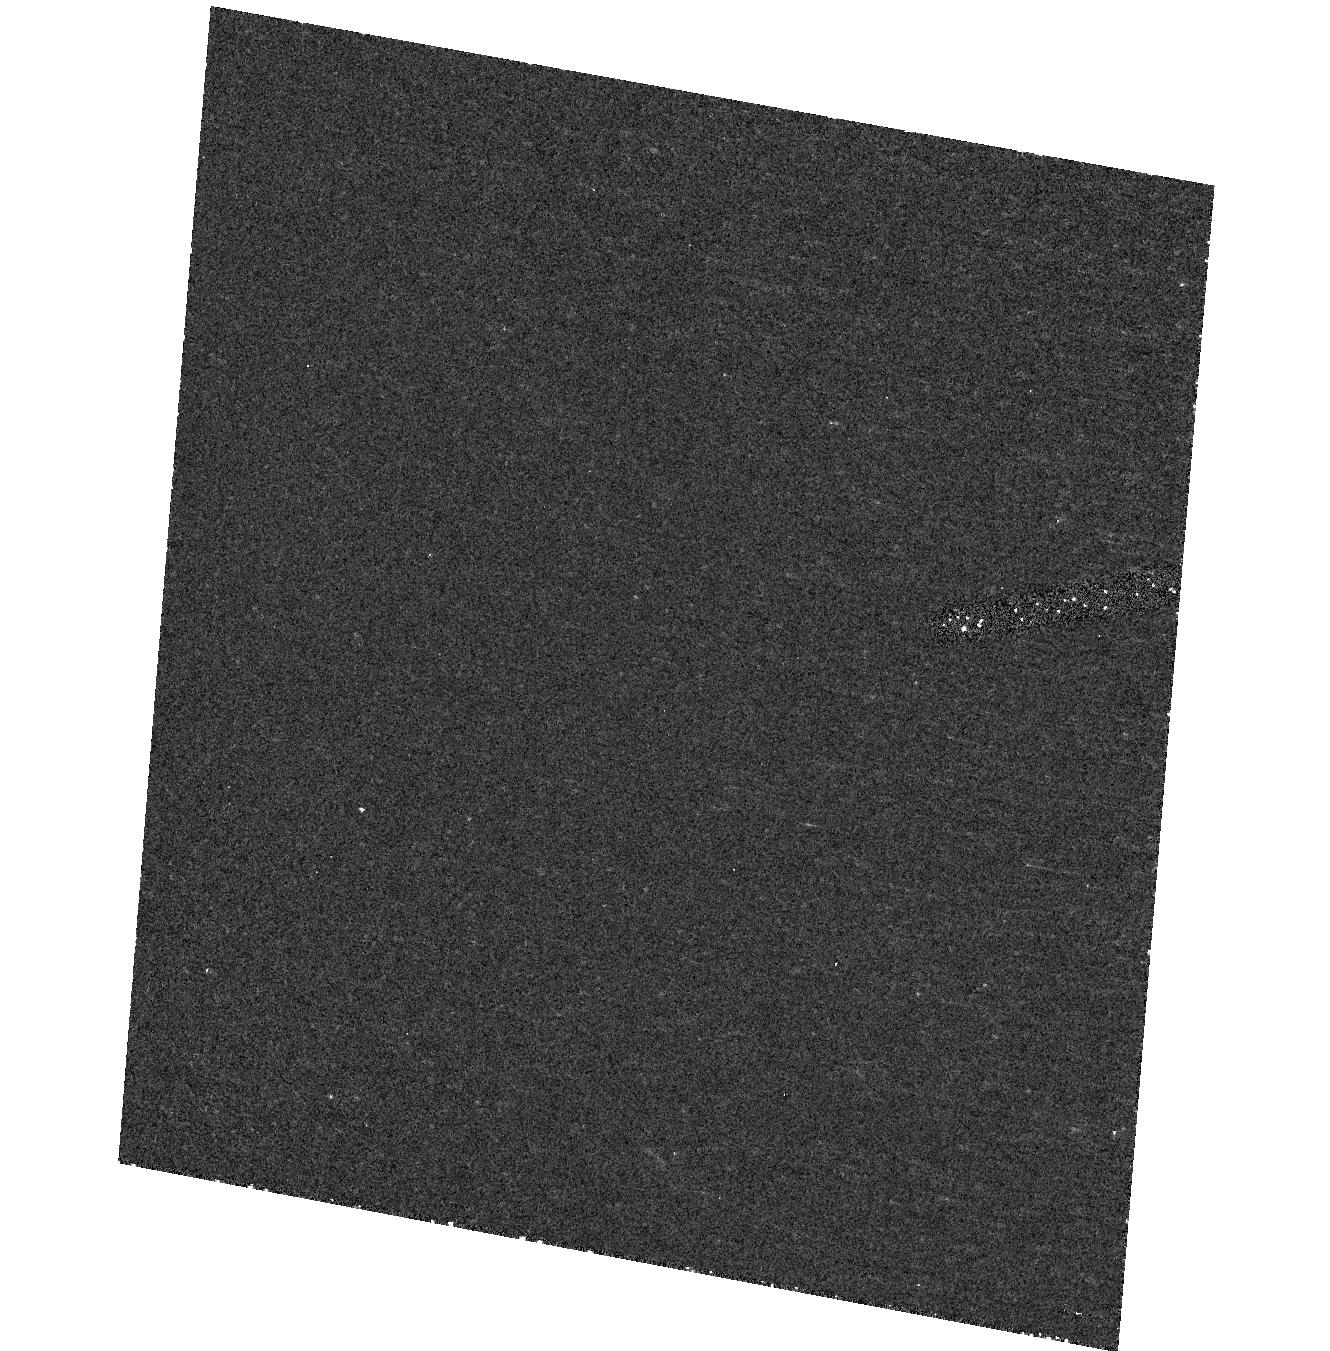
Target: field at RA 149.409°, Dec 55.383°. Instrument: ACS/HRC. Filter: F250W. Exposure: 37 min. Observation ID: hst_10004_02_acs_hrc_f250w_j8v302

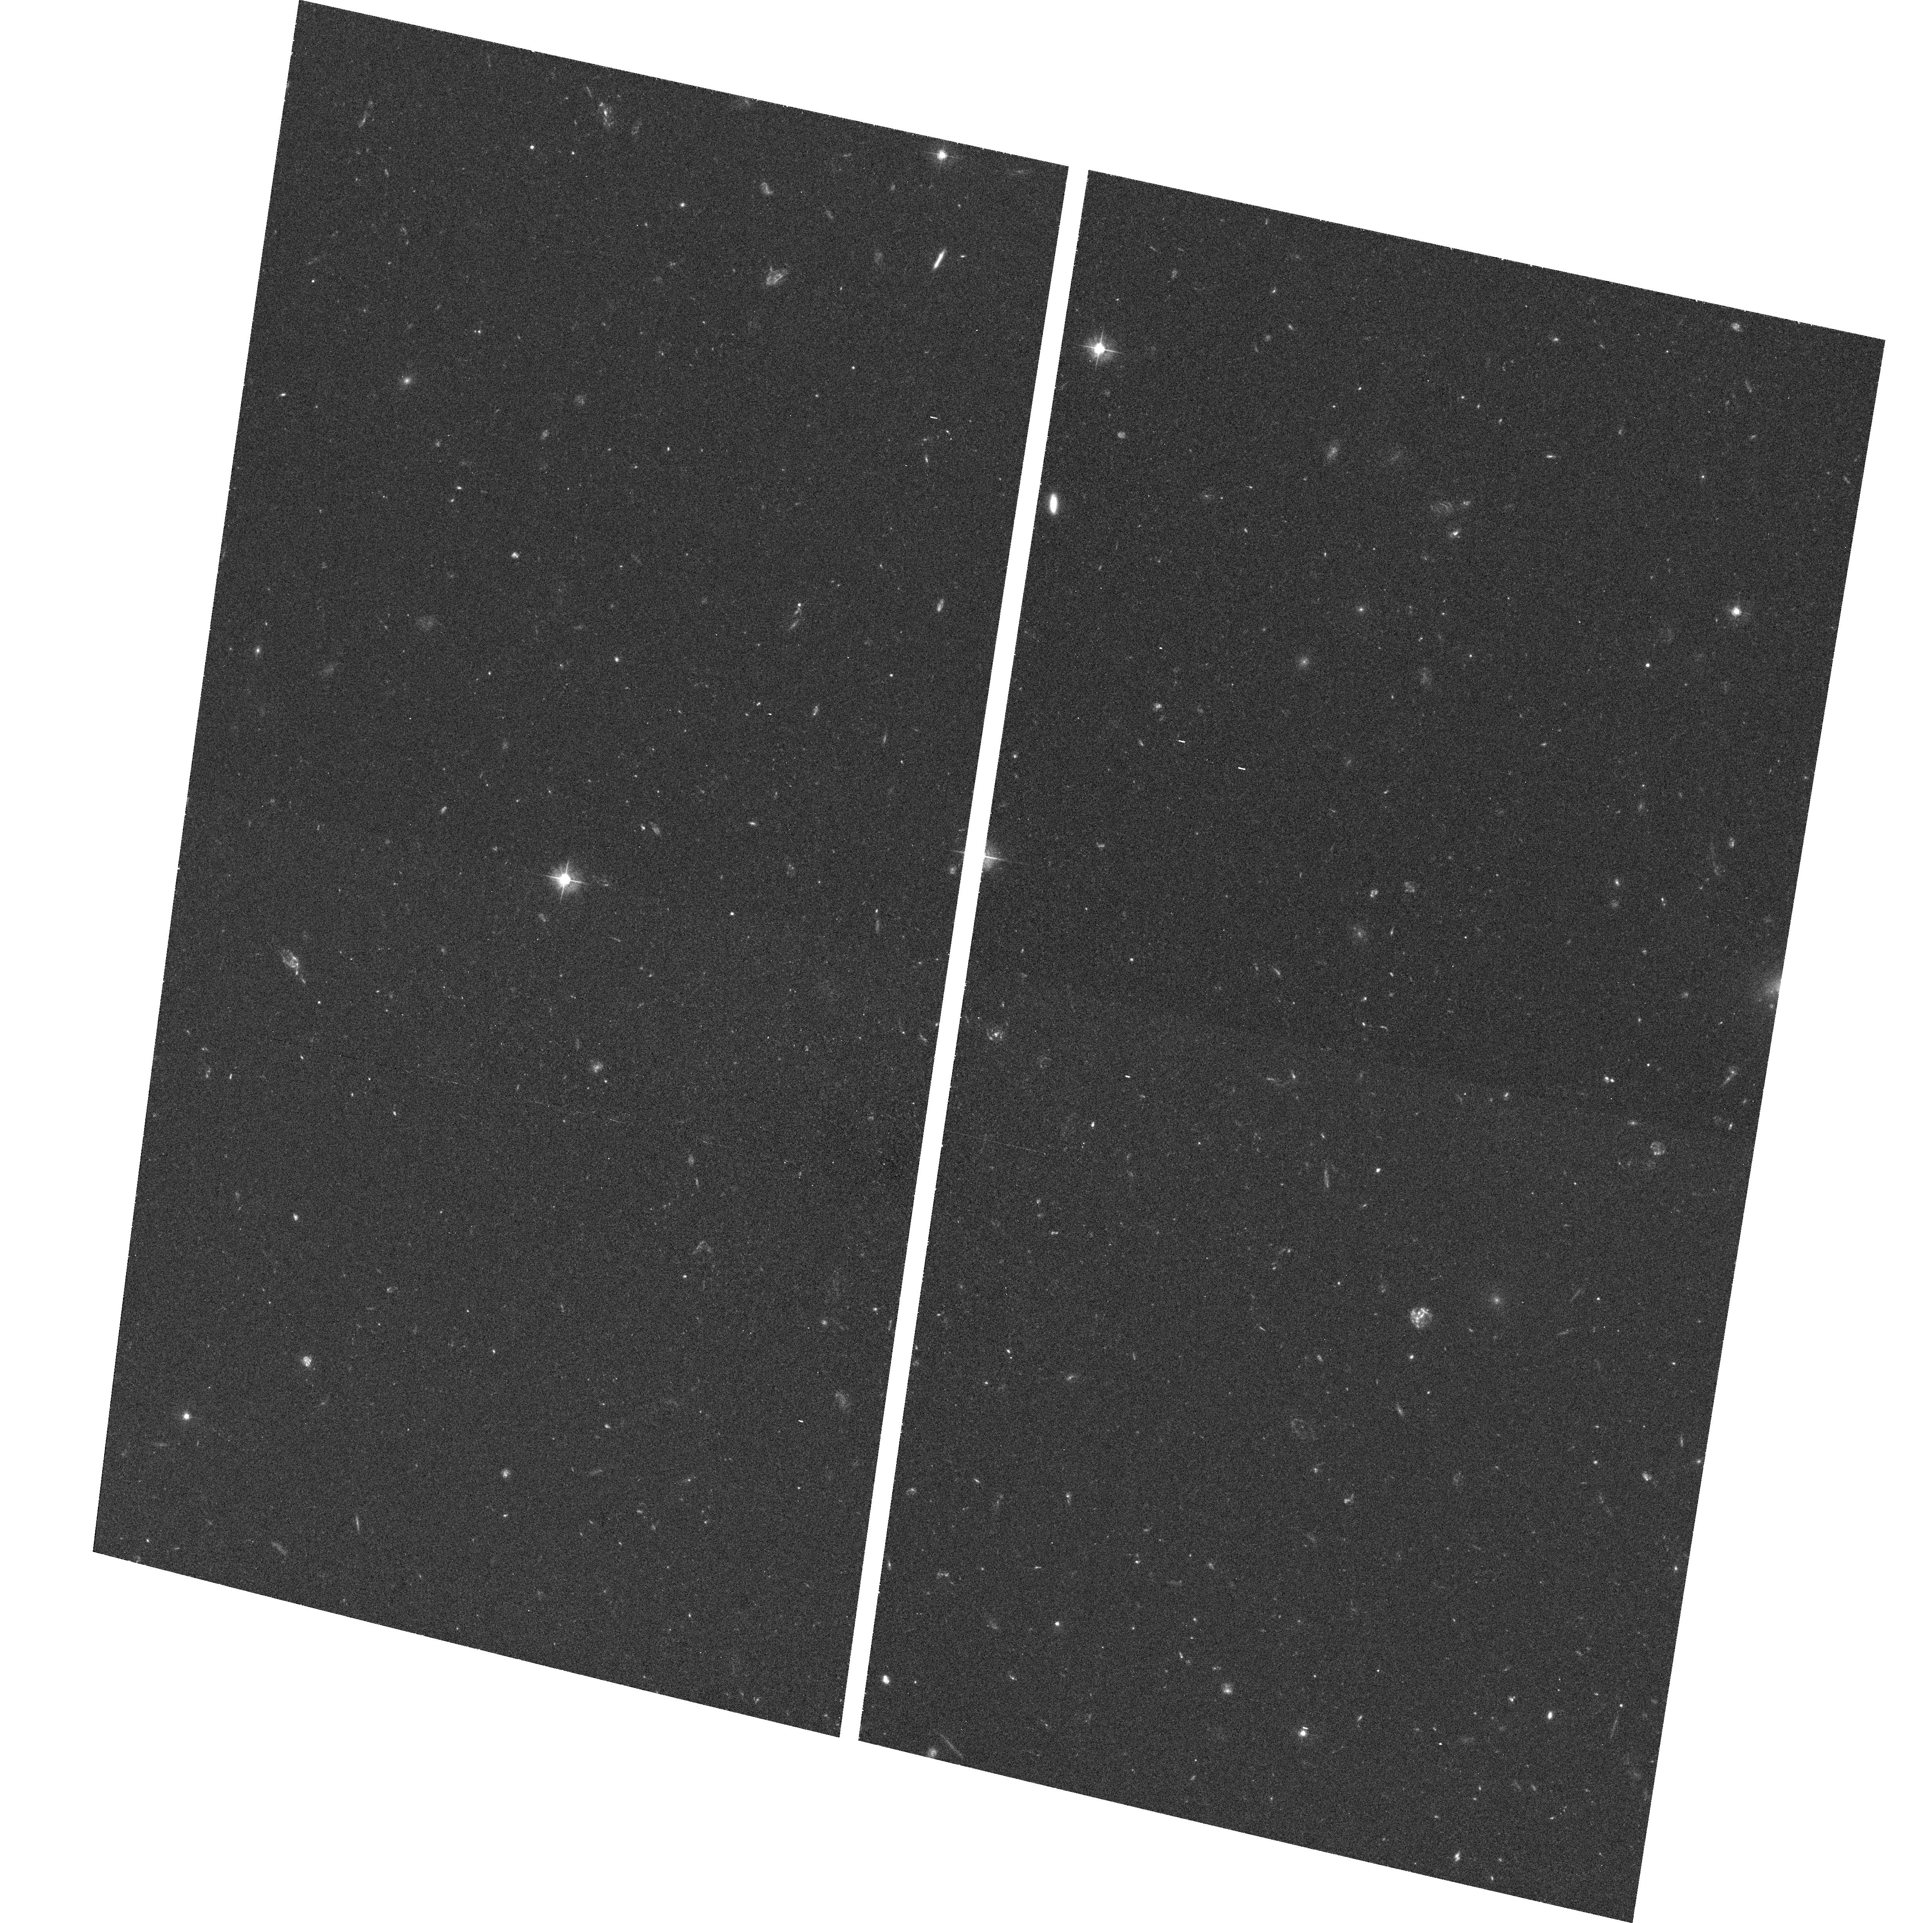
Target: 0954+556. Instrument: ACS/WFC. Filter: F475W. Exposure: 44 min. Observation ID: hst_10004_02_acs_wfc_f475w_j8v302

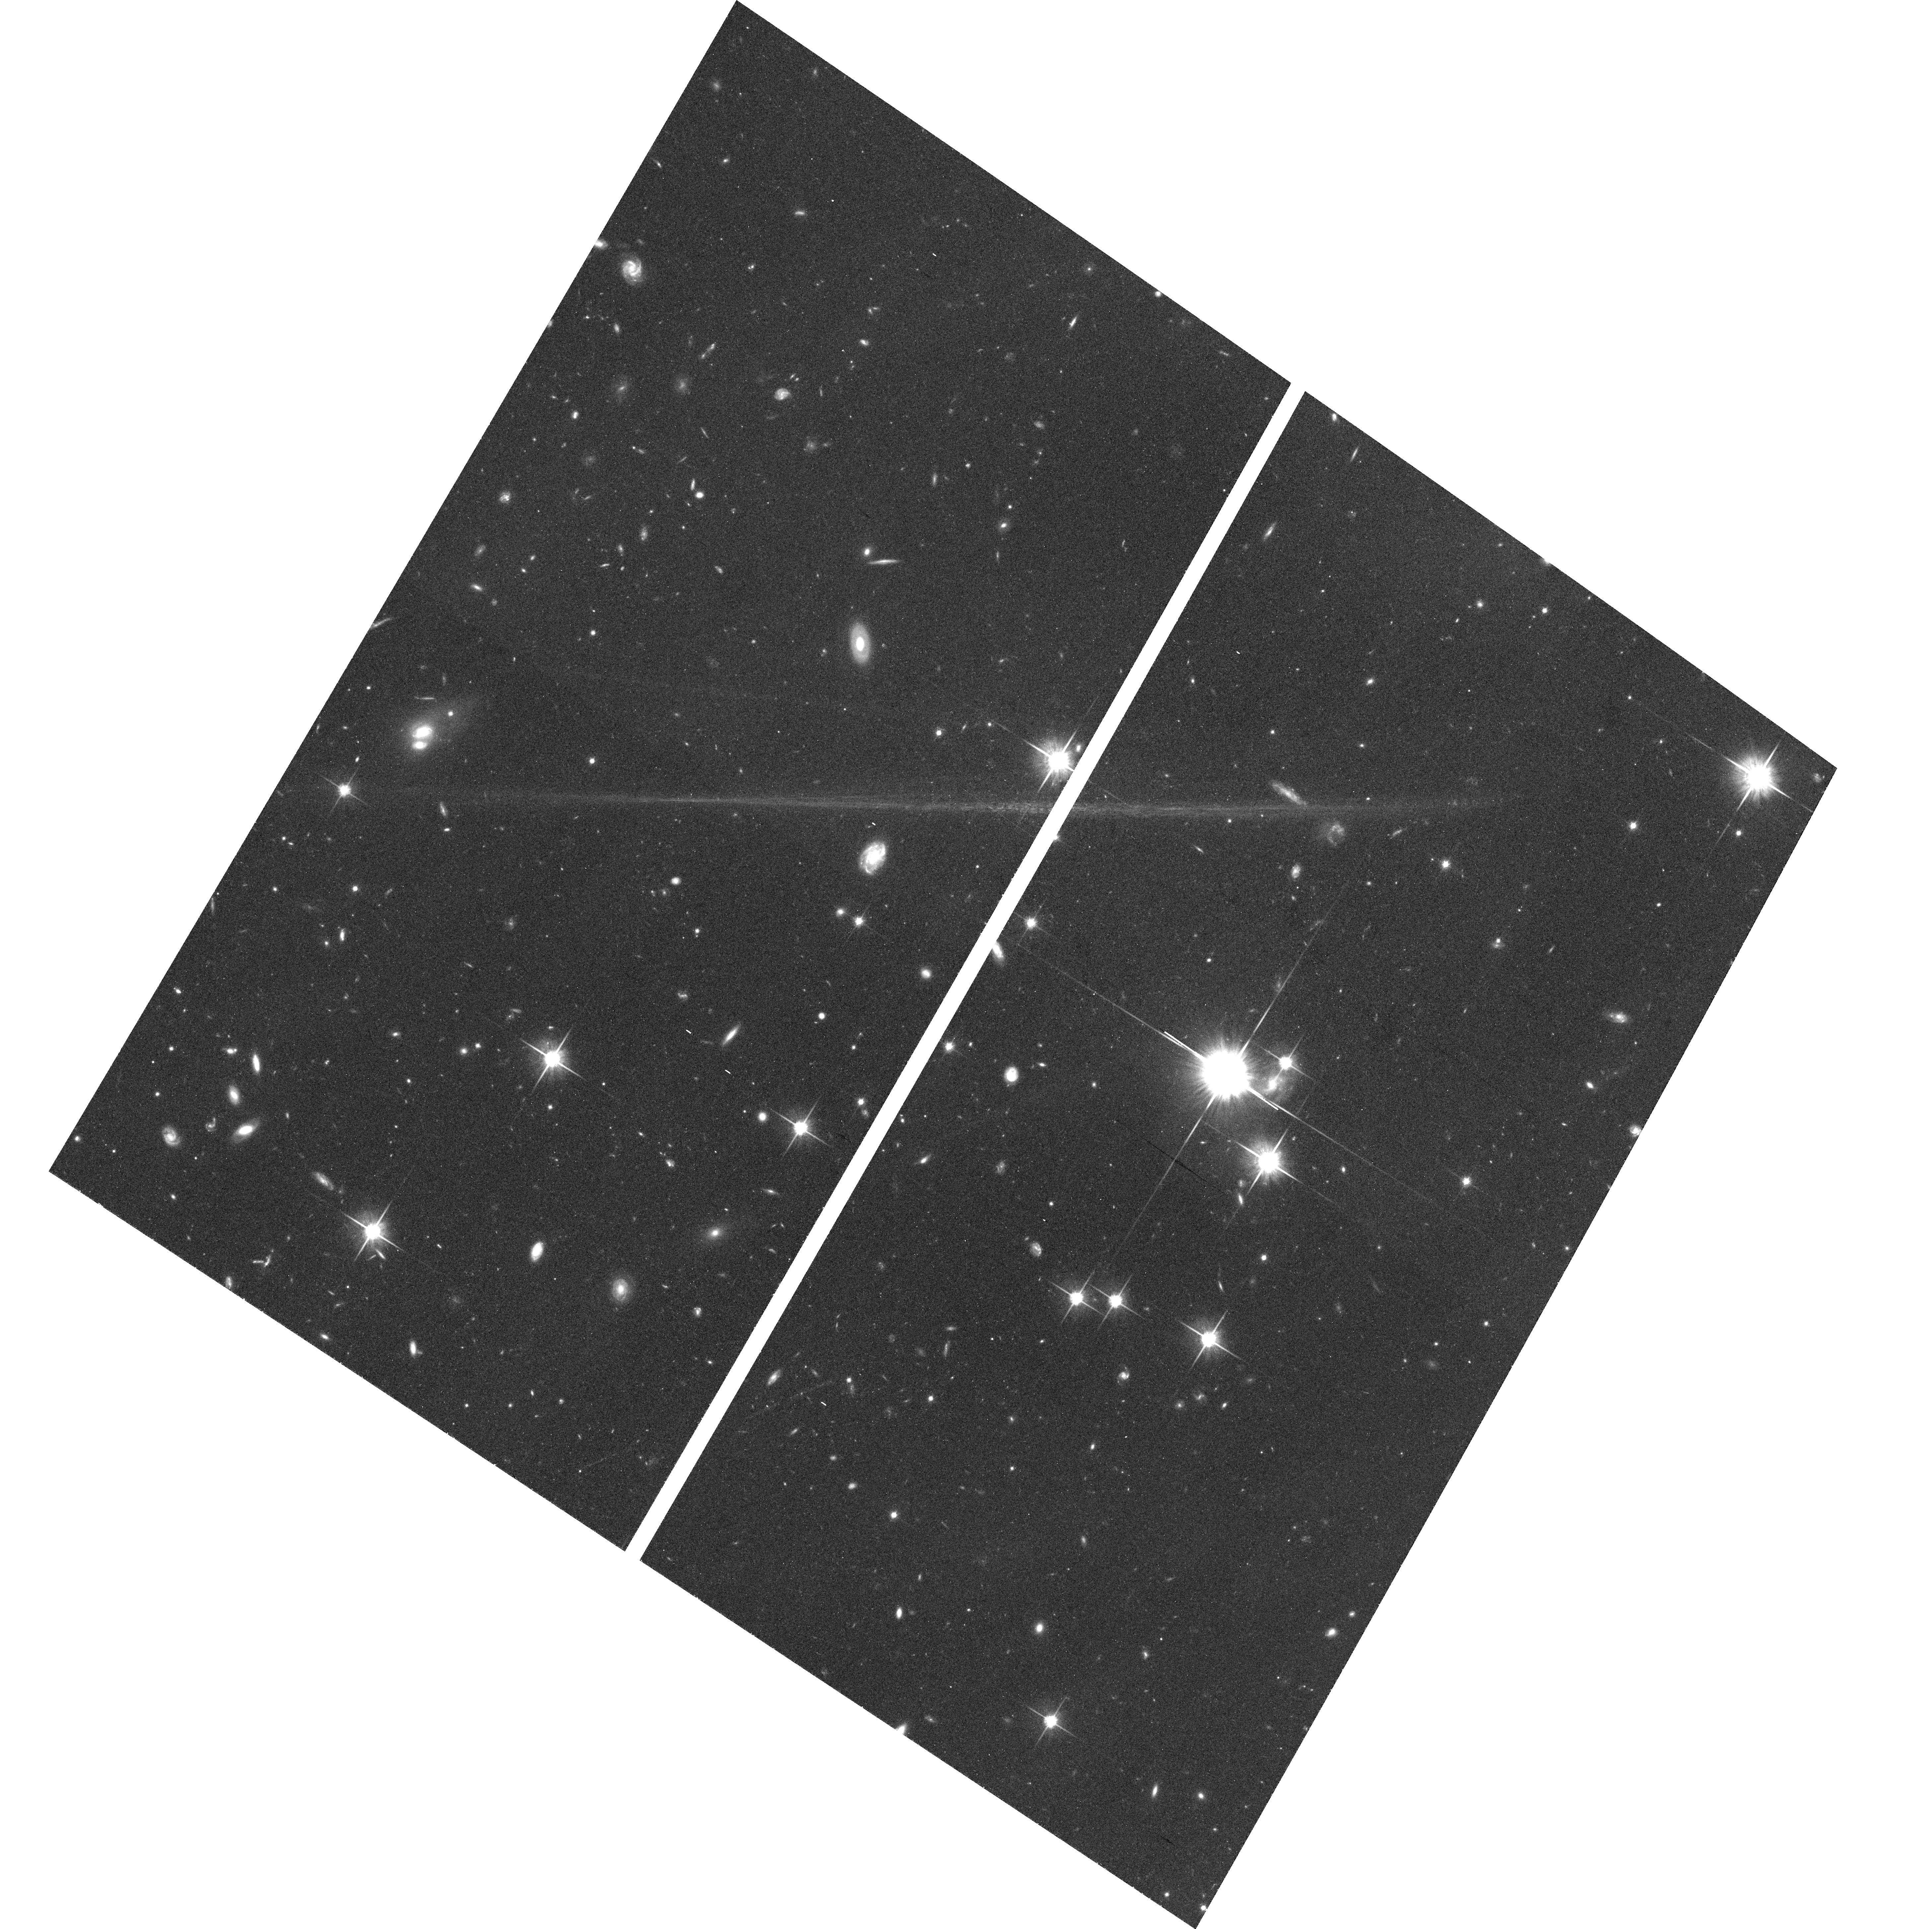
Target: 3C454.3. Instrument: ACS/WFC. Filter: F814W. Exposure: 39 min. Observation ID: hst_10004_03_acs_wfc_f814w_j8v303

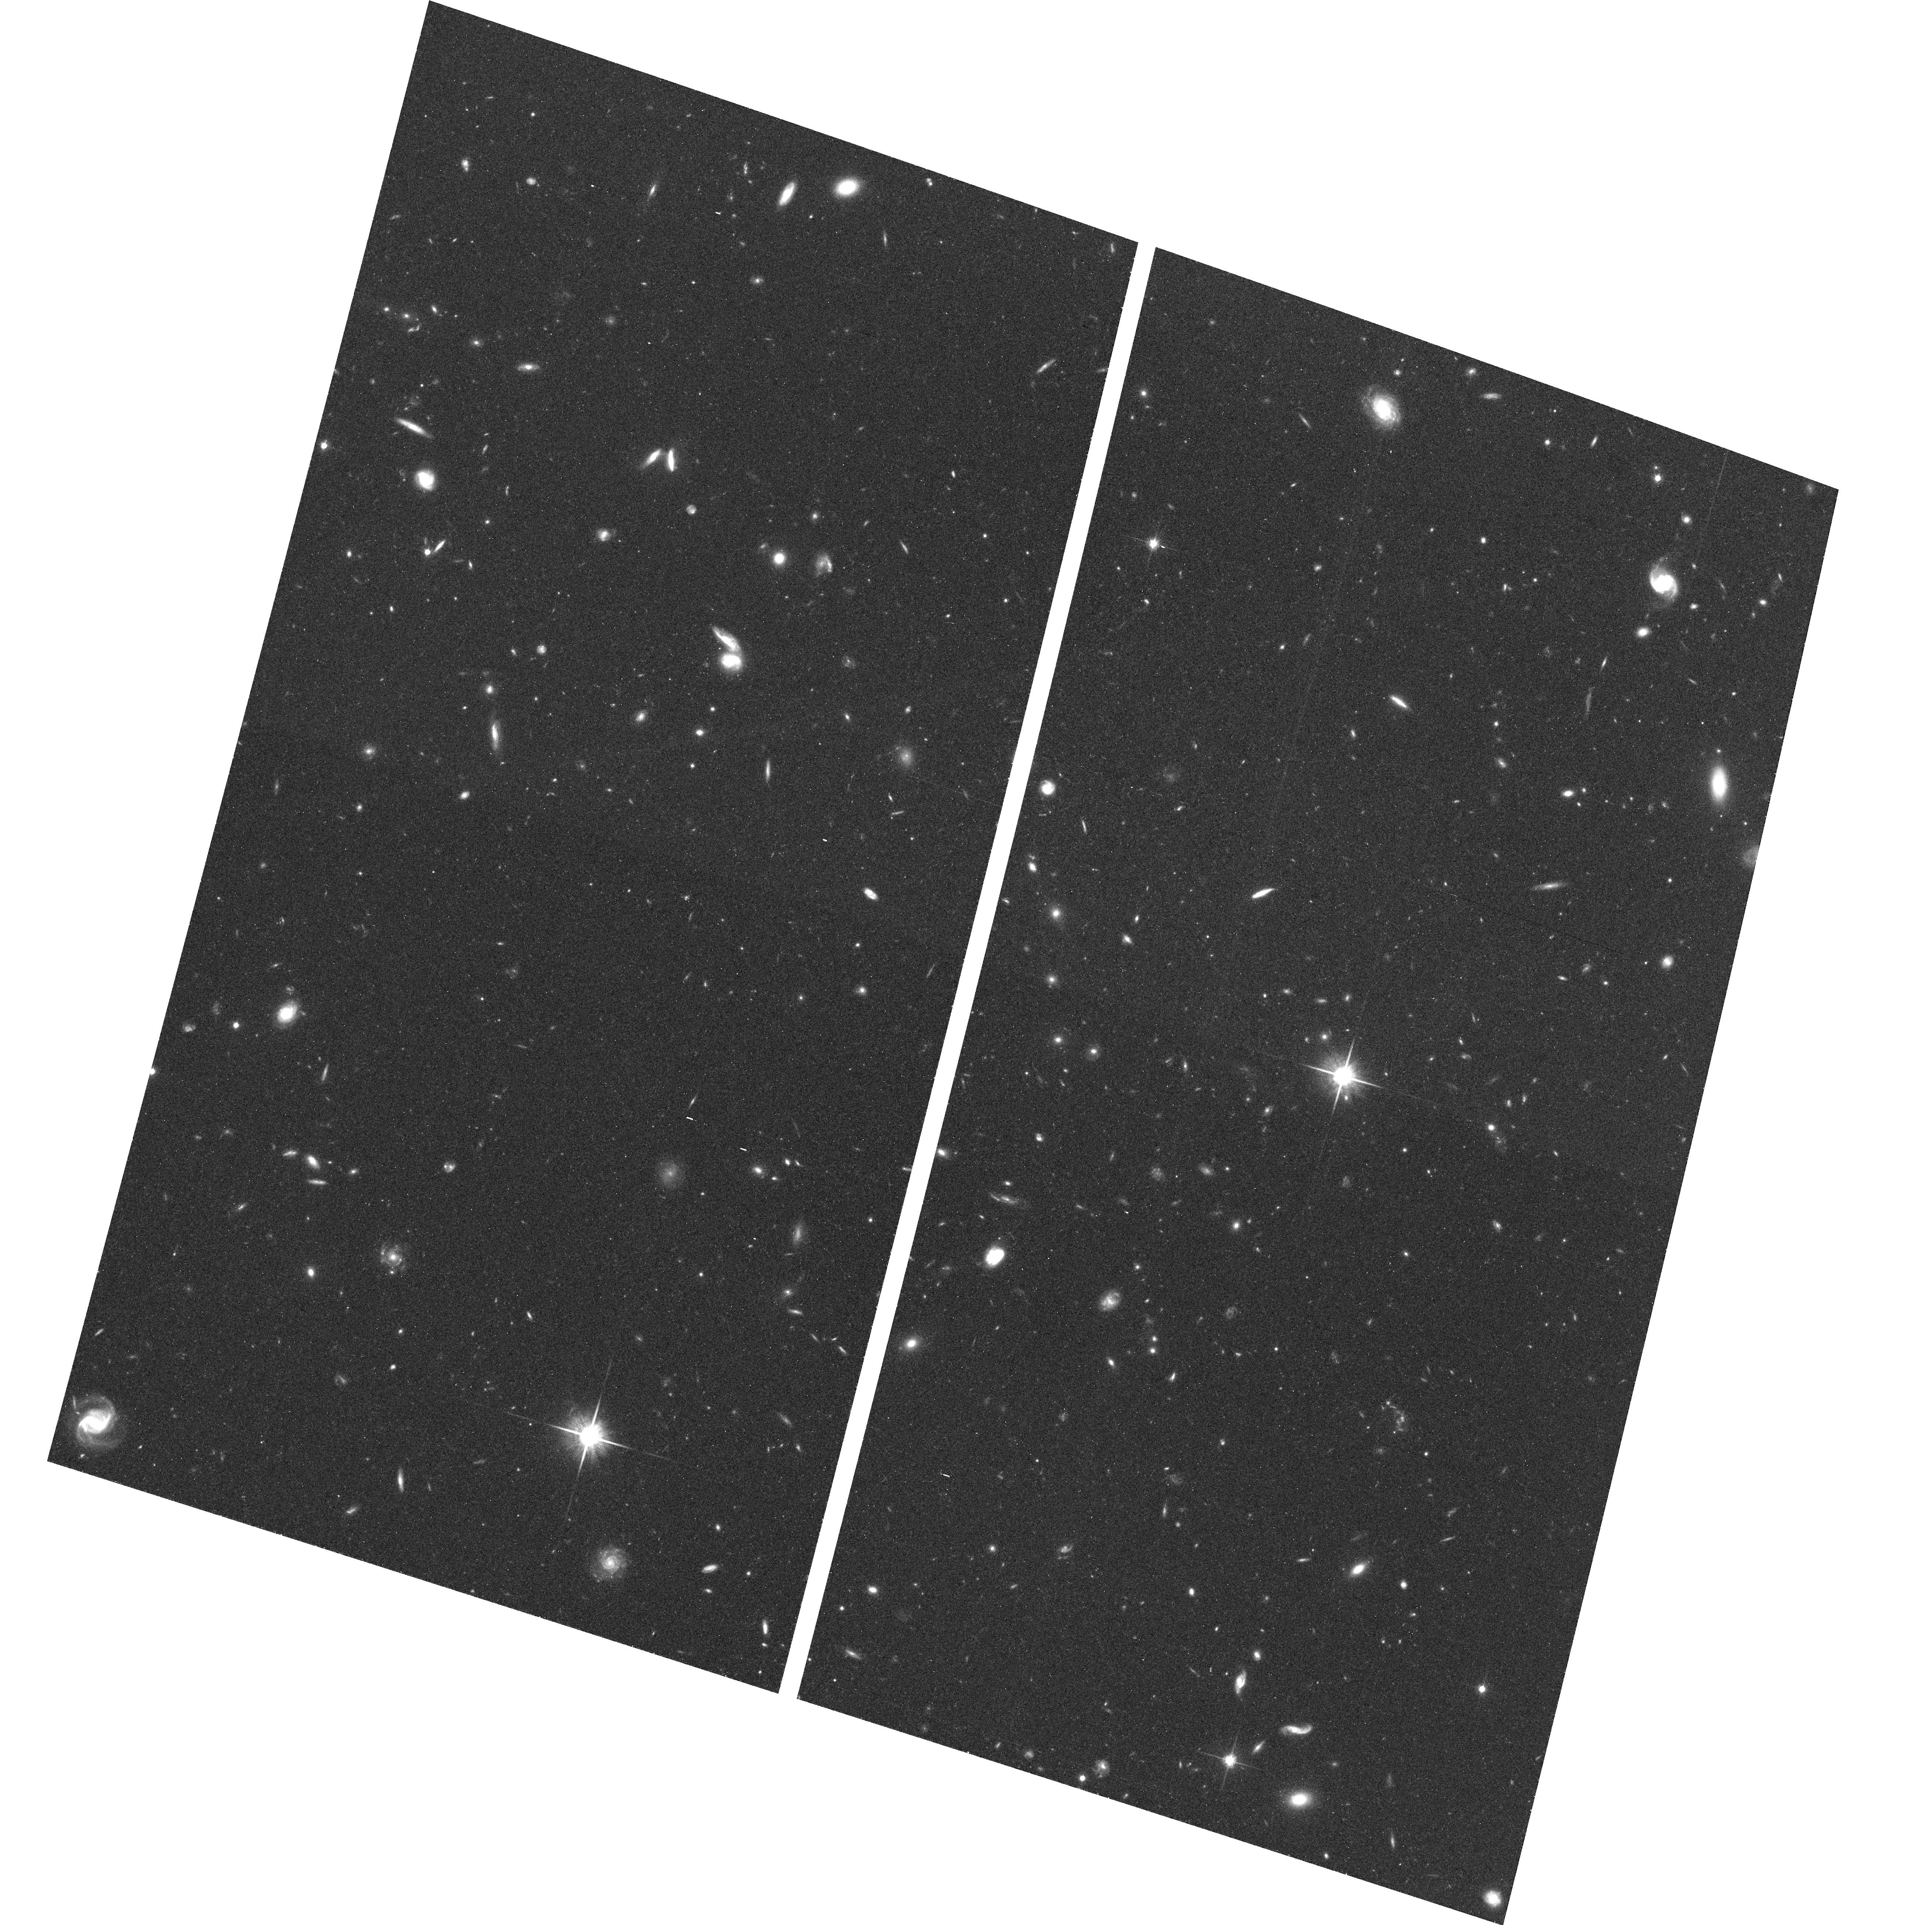
Target: 0208-512. Instrument: ACS/WFC. Filter: F814W. Exposure: 42 min. Observation ID: hst_10004_01_acs_wfc_f814w_j8v301

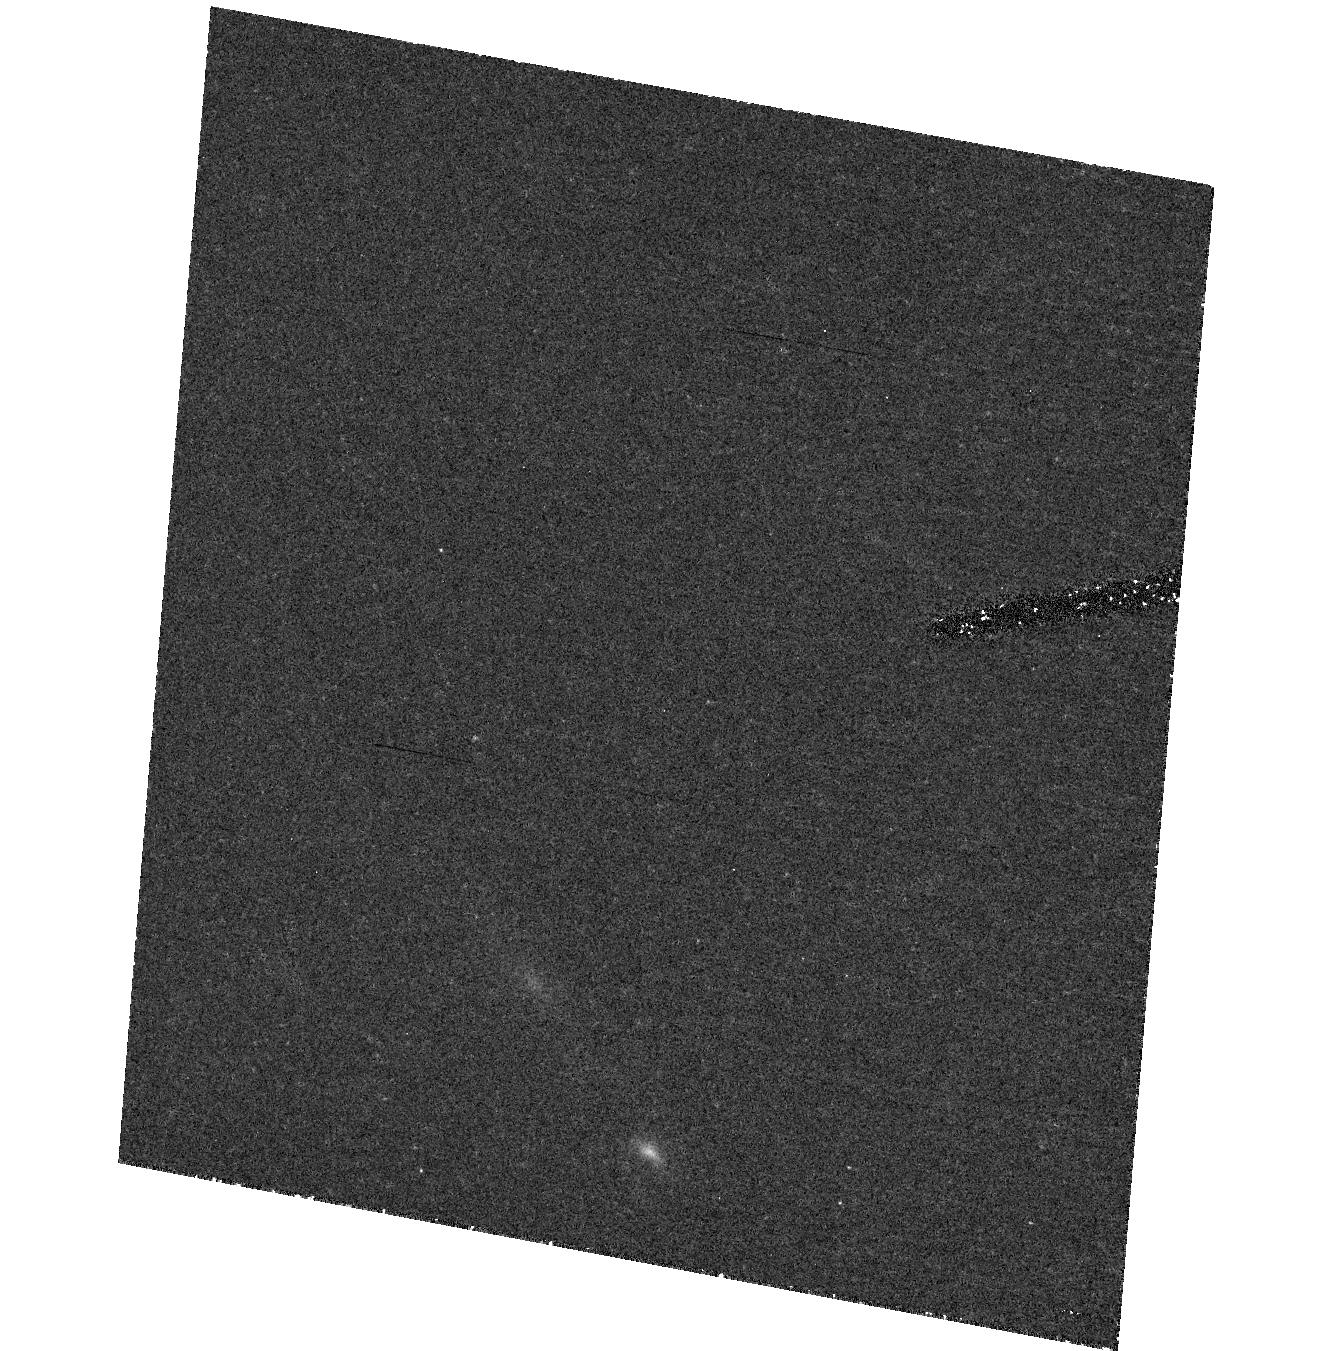
Target: field at RA 149.409°, Dec 55.383°. Instrument: ACS/HRC. Filter: F850LP. Exposure: 39 min. Observation ID: hst_10004_02_acs_hrc_f850lp_j8v302

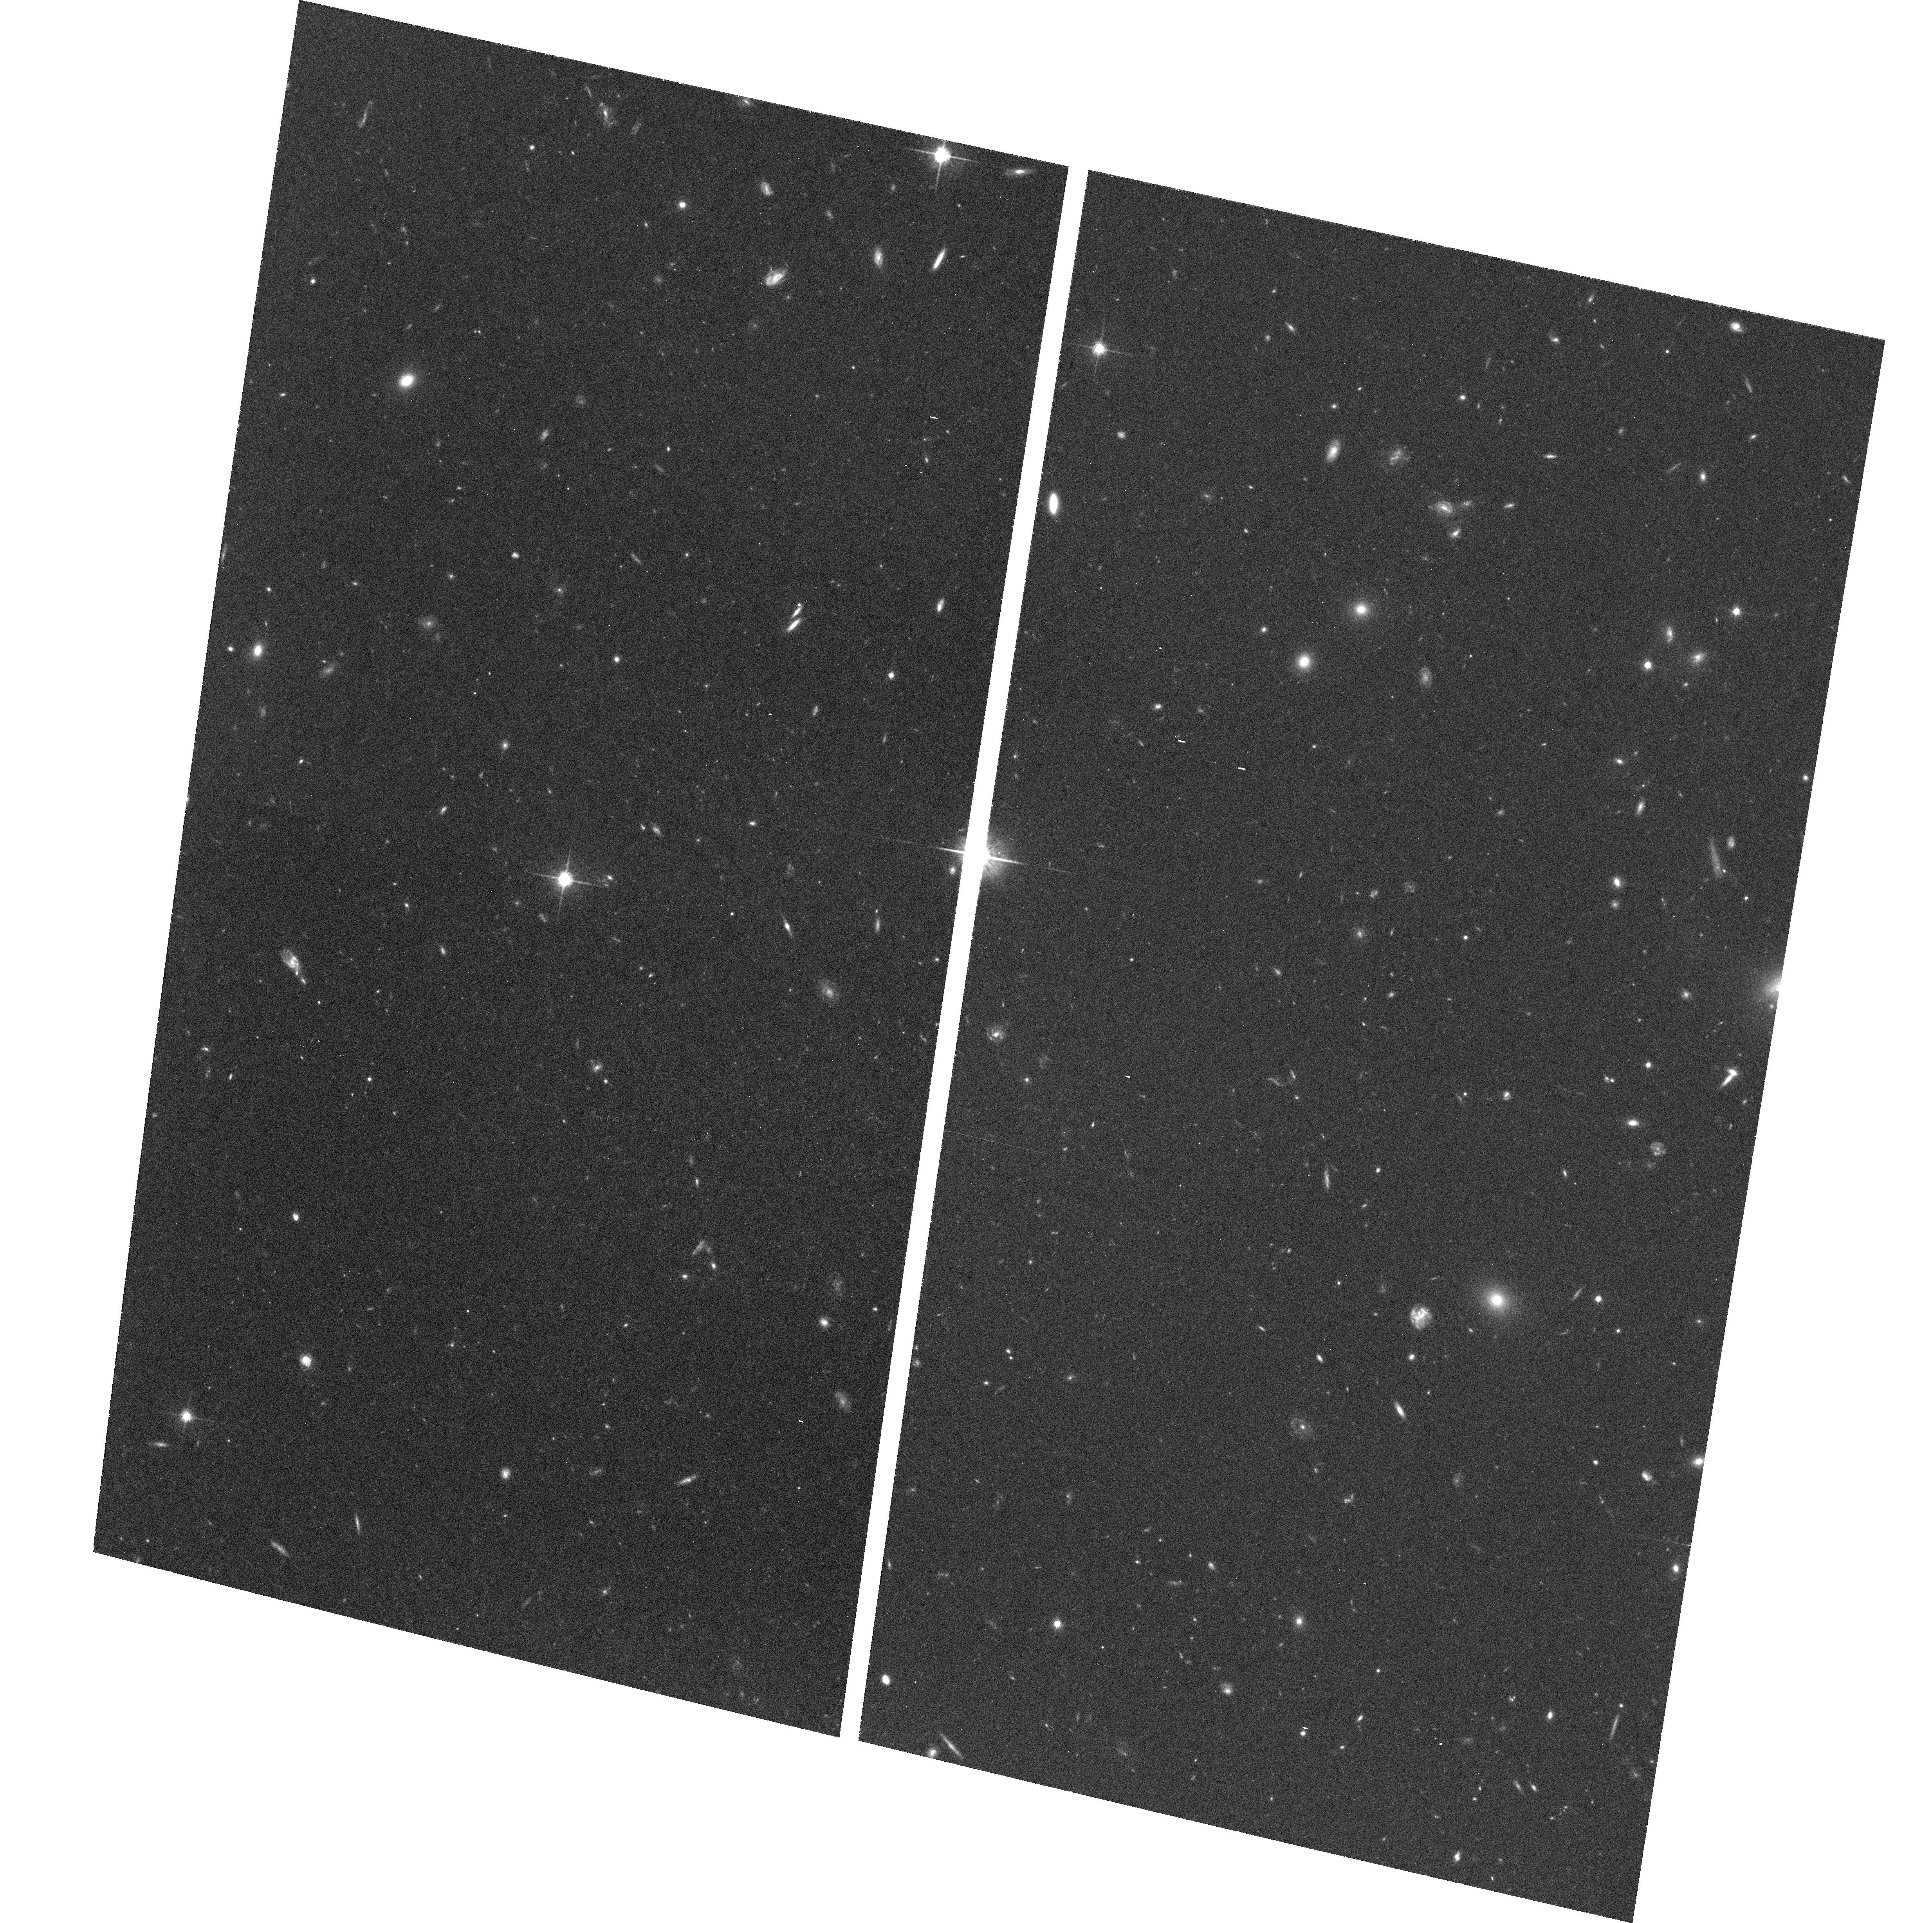
Target: 0954+556. Instrument: ACS/WFC. Filter: F814W. Exposure: 42 min. Observation ID: hst_10004_02_acs_wfc_f814w_j8v302

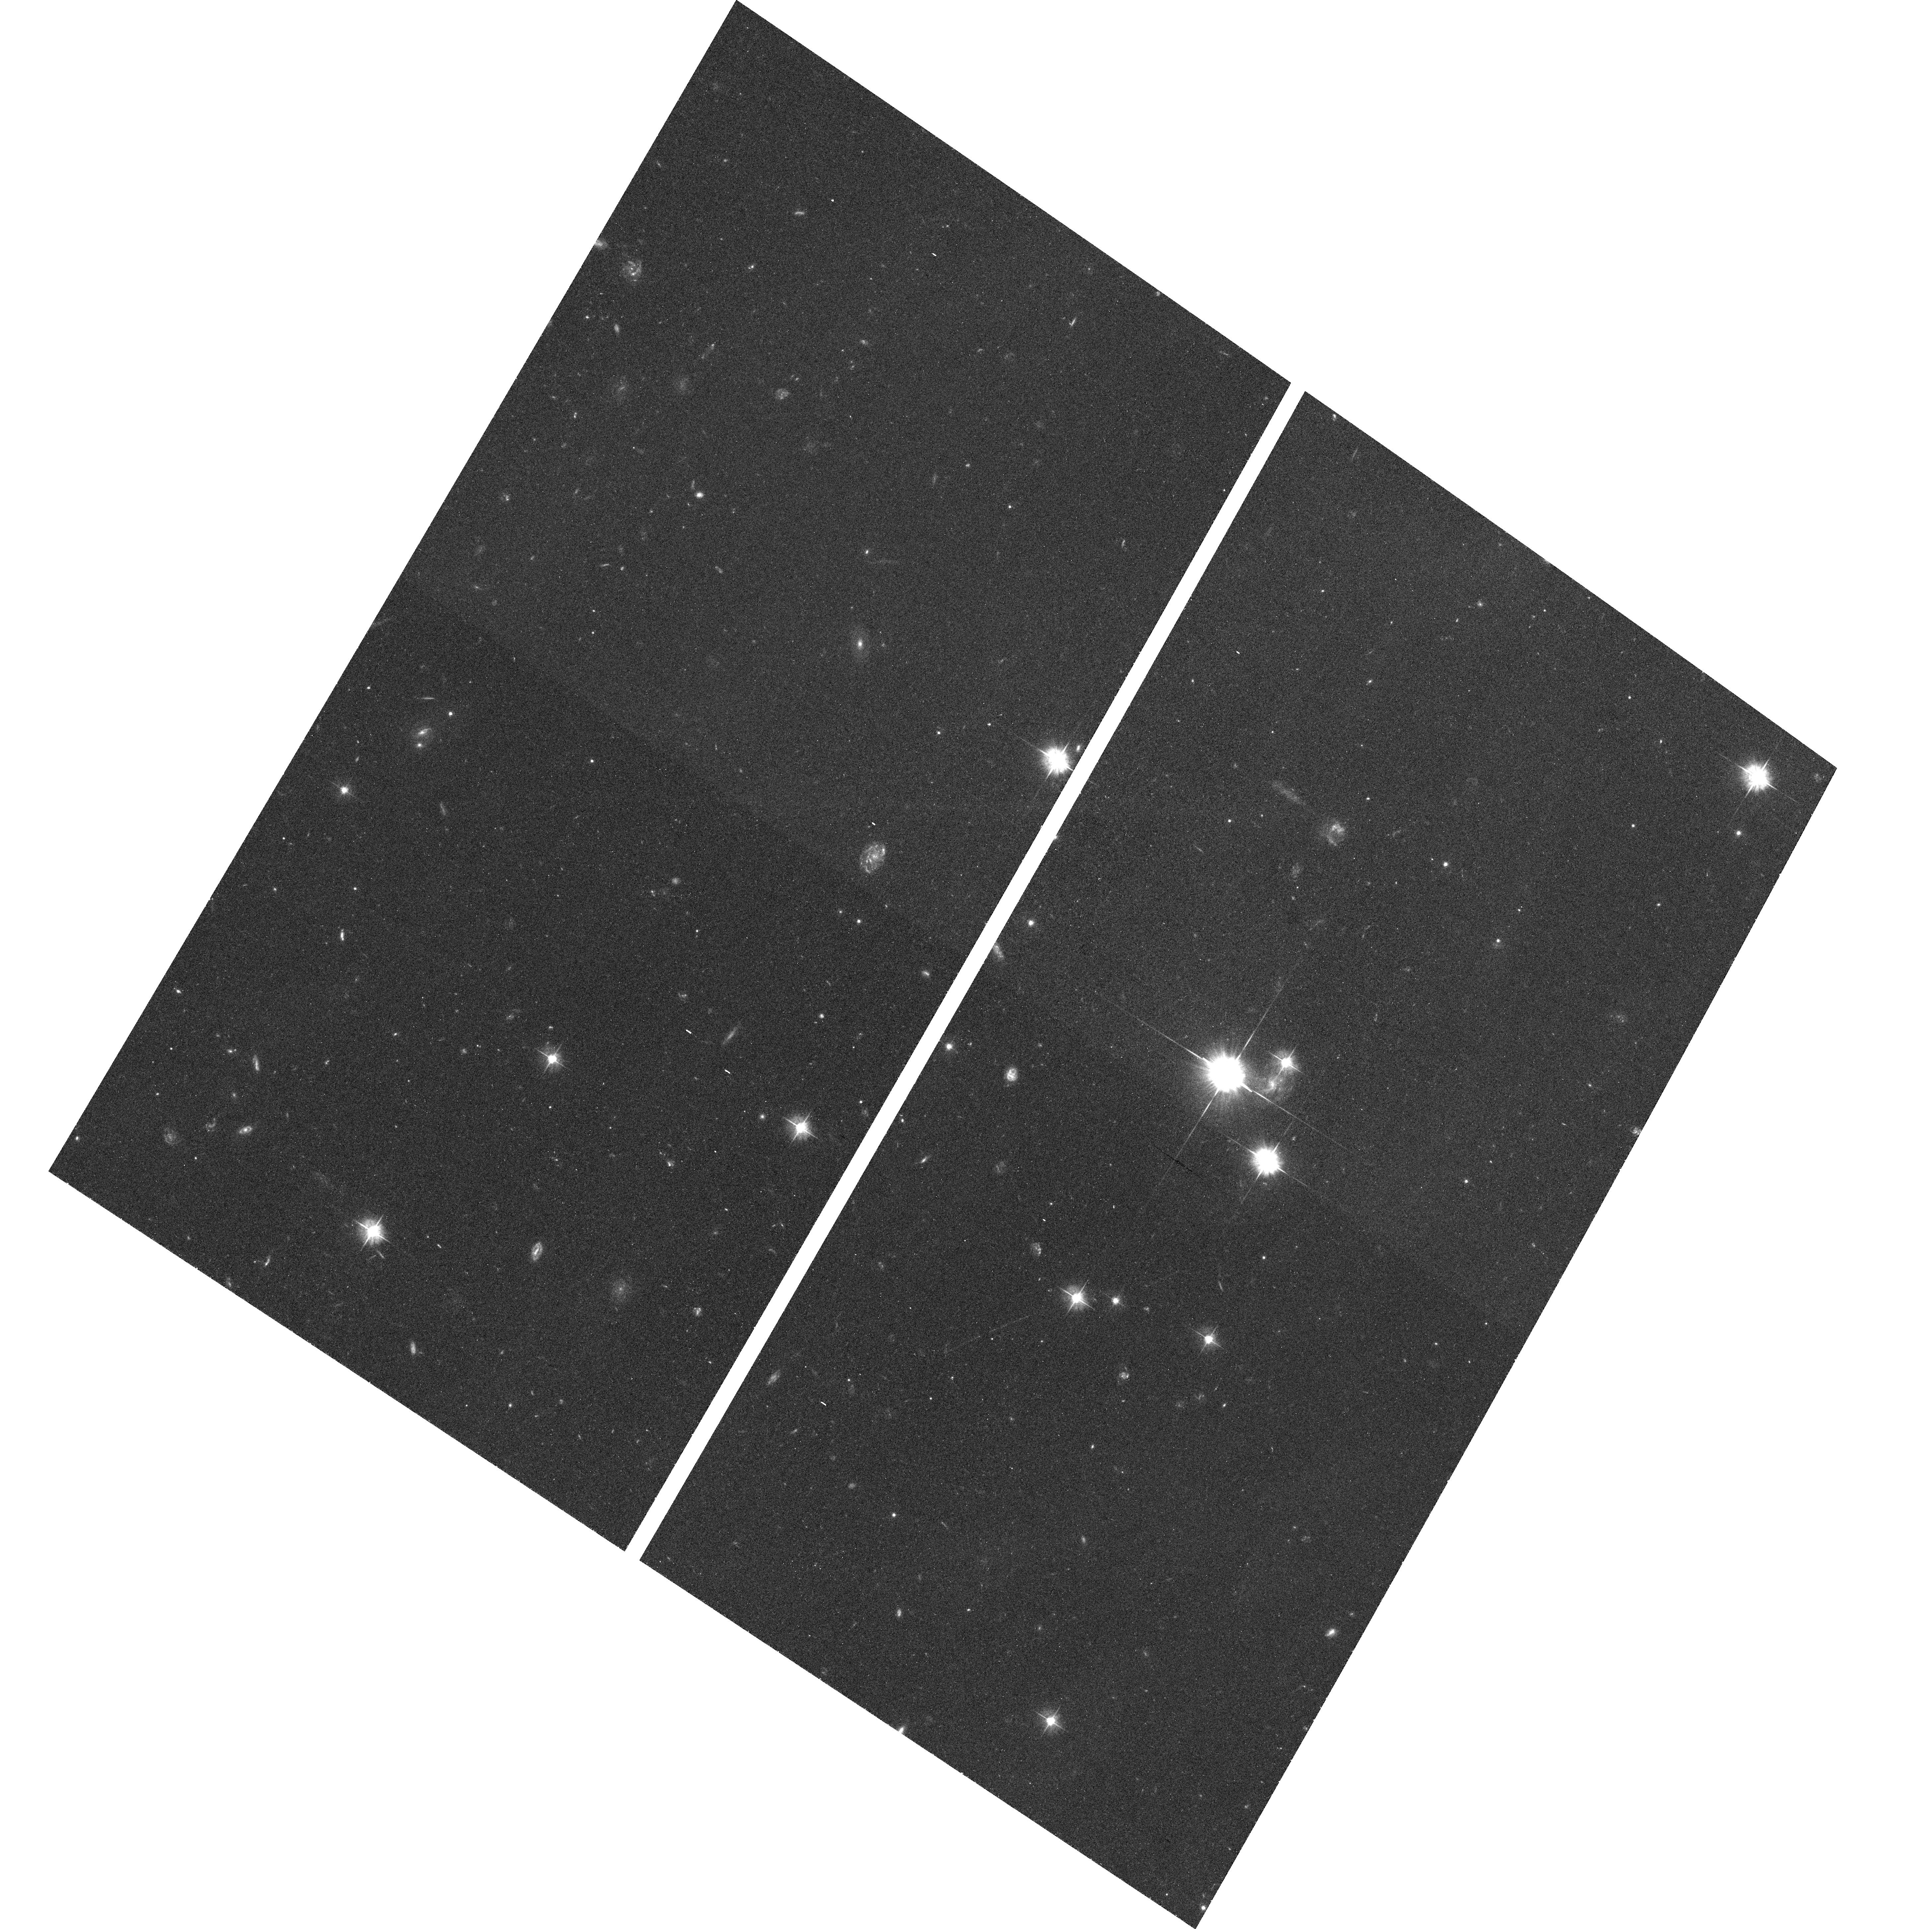
Target: 3C454.3. Instrument: ACS/WFC. Filter: F475W. Exposure: 41 min. Observation ID: hst_10004_03_acs_wfc_f475w_j8v303

The Physics of Relativistic Jets: Chandra Imaging of Extended Jets in Gamma-loud Blazars (PI: Tavecchio, F.)

Extended jets have been a key target for Chandra yet only recently has the kpc-scale jet physics been compared to that of the inner, parsec-scale jets. Such a comparison reveals the jet deceleration, power dissipation, pressure gradient, and confinement mechanism --- all essential ingredients for understanding the relativistic jets that characterize radio- loud AGN. Currently, few data exist to make this comparison. We propose to double the sample, with Chandra observations of 4 gamma-loud blazars: 0954+556 and 1229-021, the only 2 bright radio jets not yet observed by Chandra; and 0208-512 and 3C 454.3, observed in A03 with much too short exposures. We also propose HST multi-band ACS imaging of jet knots in 0208-512, 0954+556 and 3C 454.3.